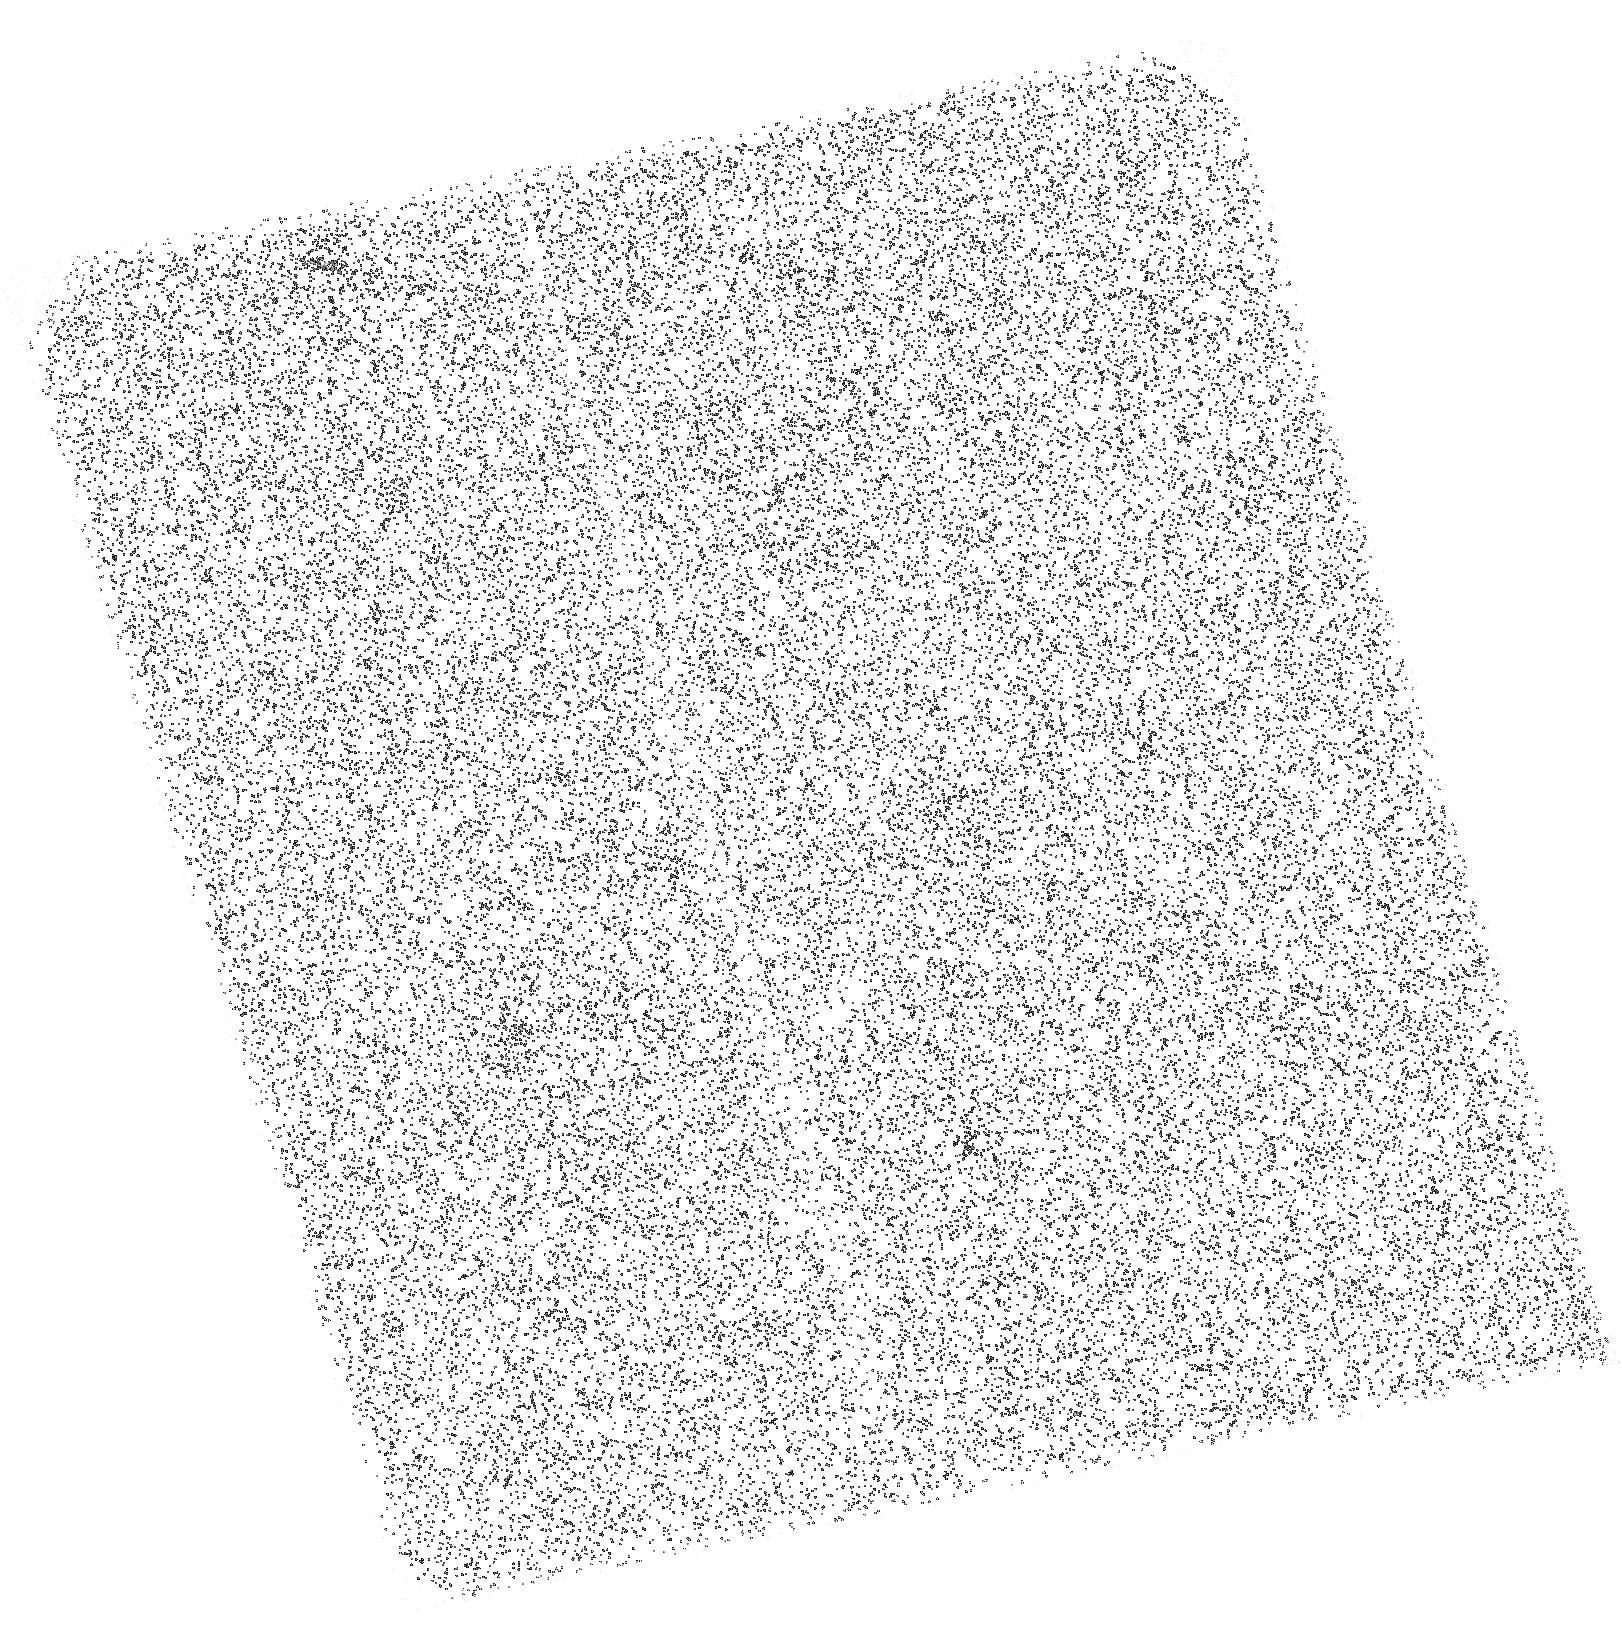
Target: DSSJ0915+3826-A. Instrument: ACS/SBC. Filter: F150LP. Exposure: 45 min. Observation ID: hst_15271_04_acs_sbc_f150lp_jdmy04

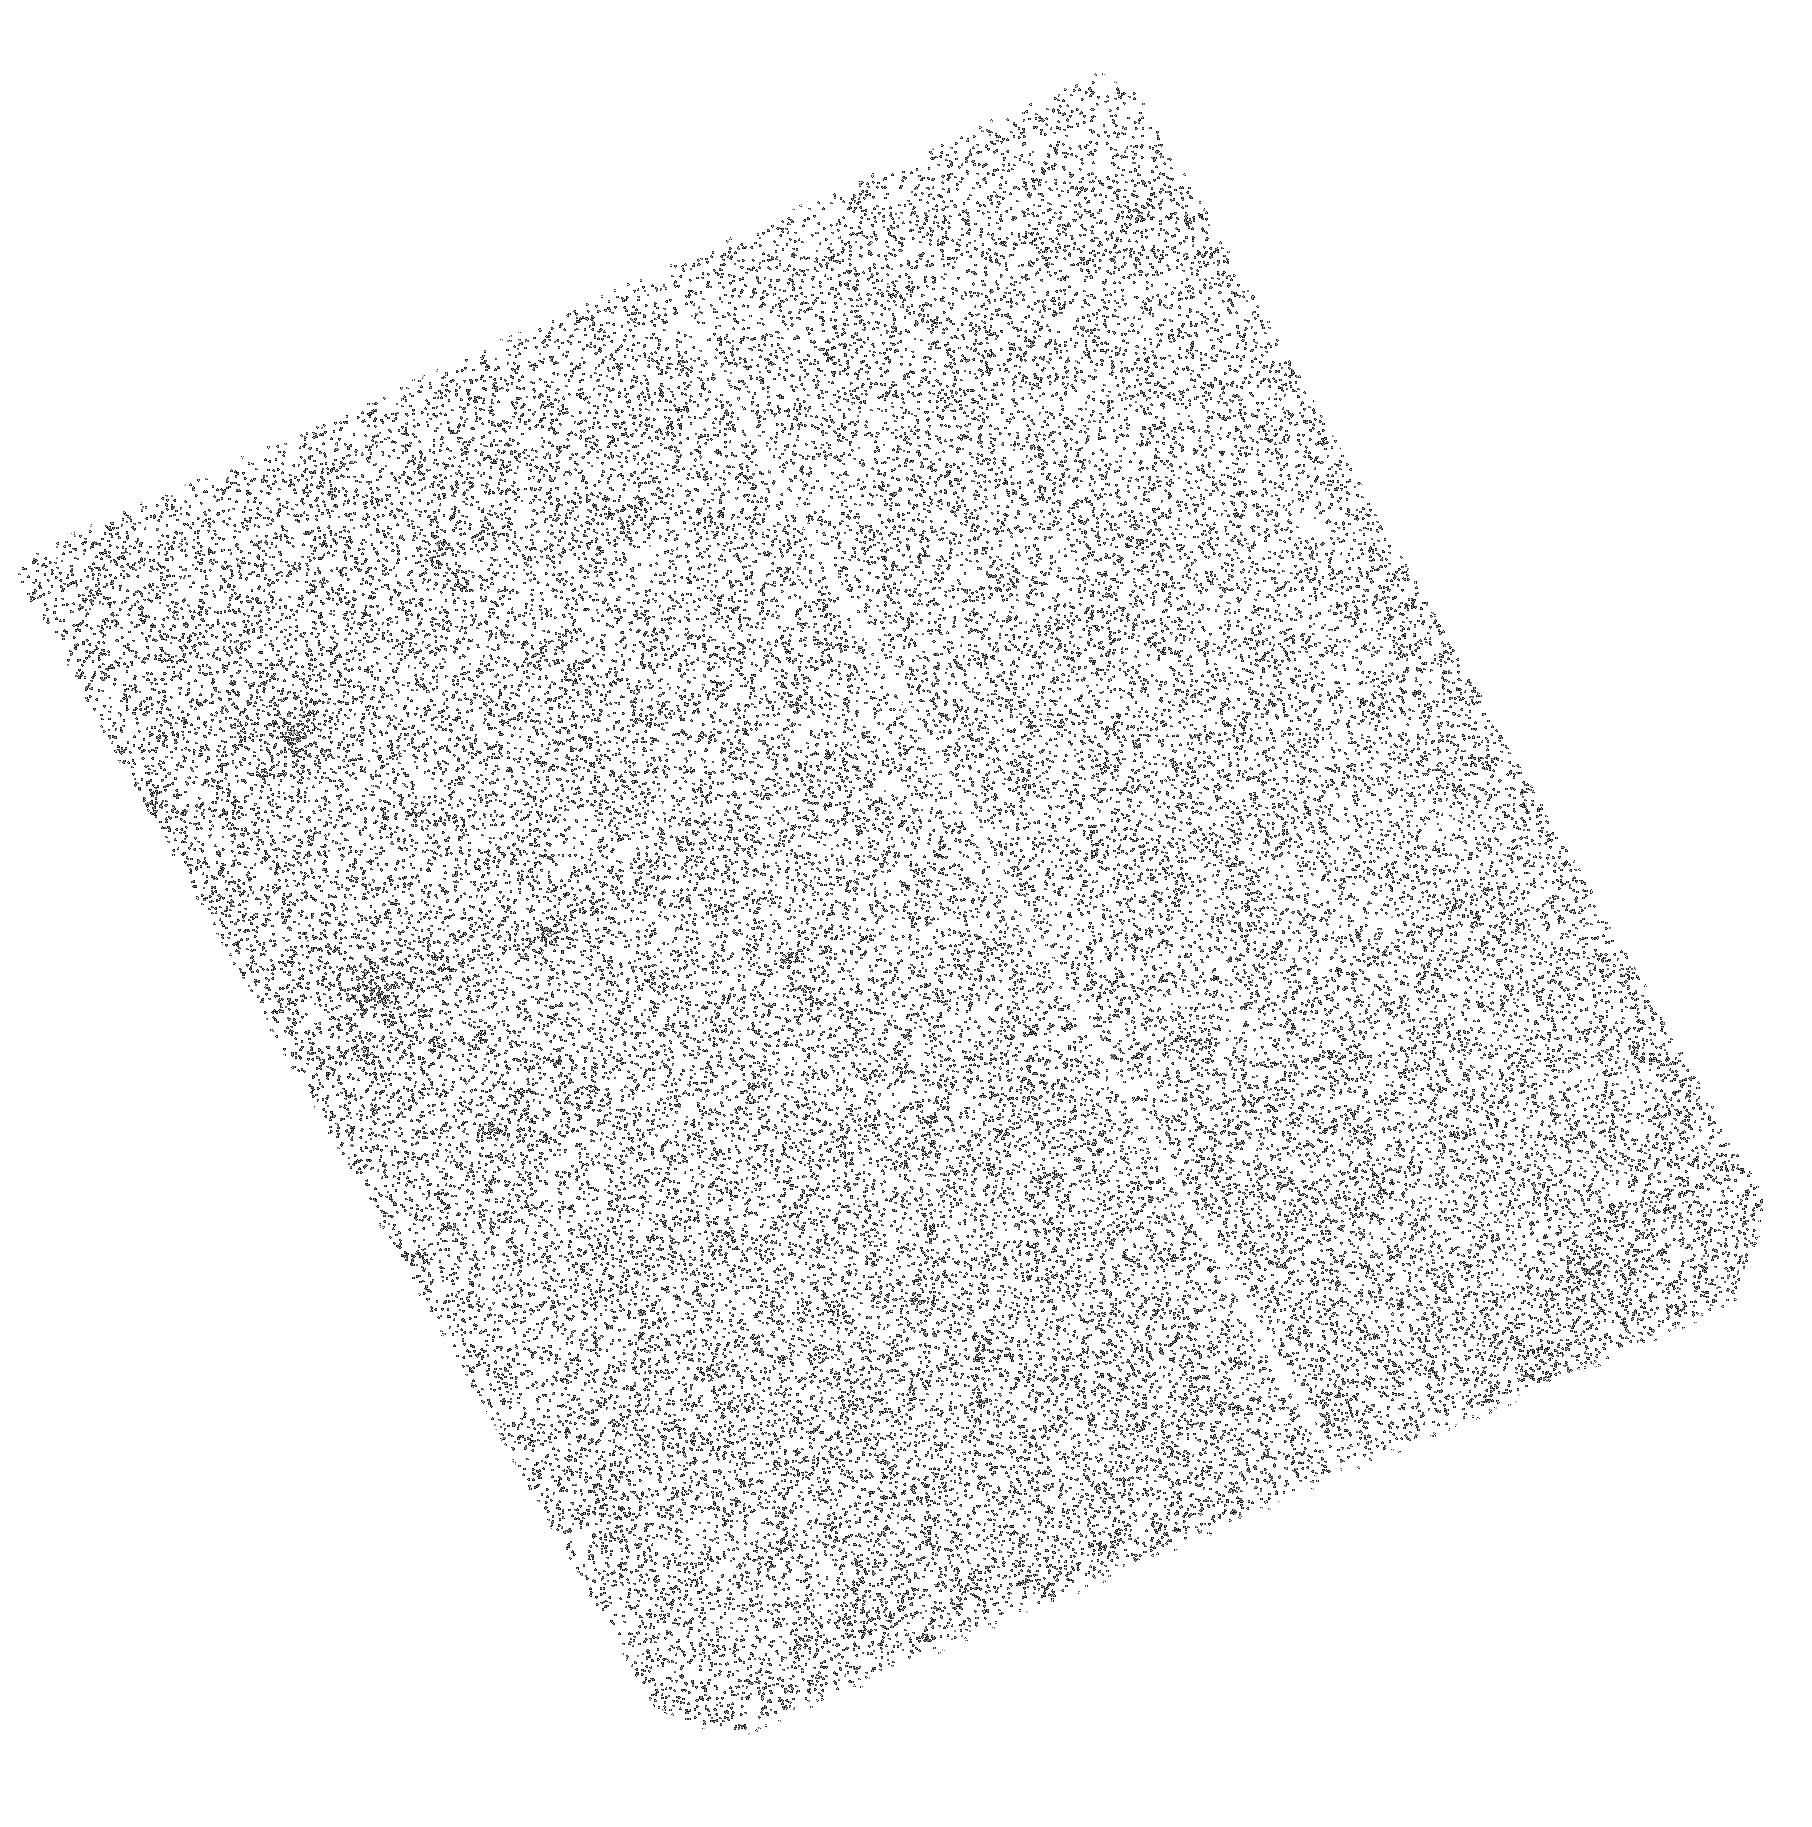
Target: DSSJ0851+3331-B. Instrument: ACS/SBC. Filter: F150LP. Exposure: 1.5 h. Observation ID: hst_15271_02_acs_sbc_f150lp_jdmy02

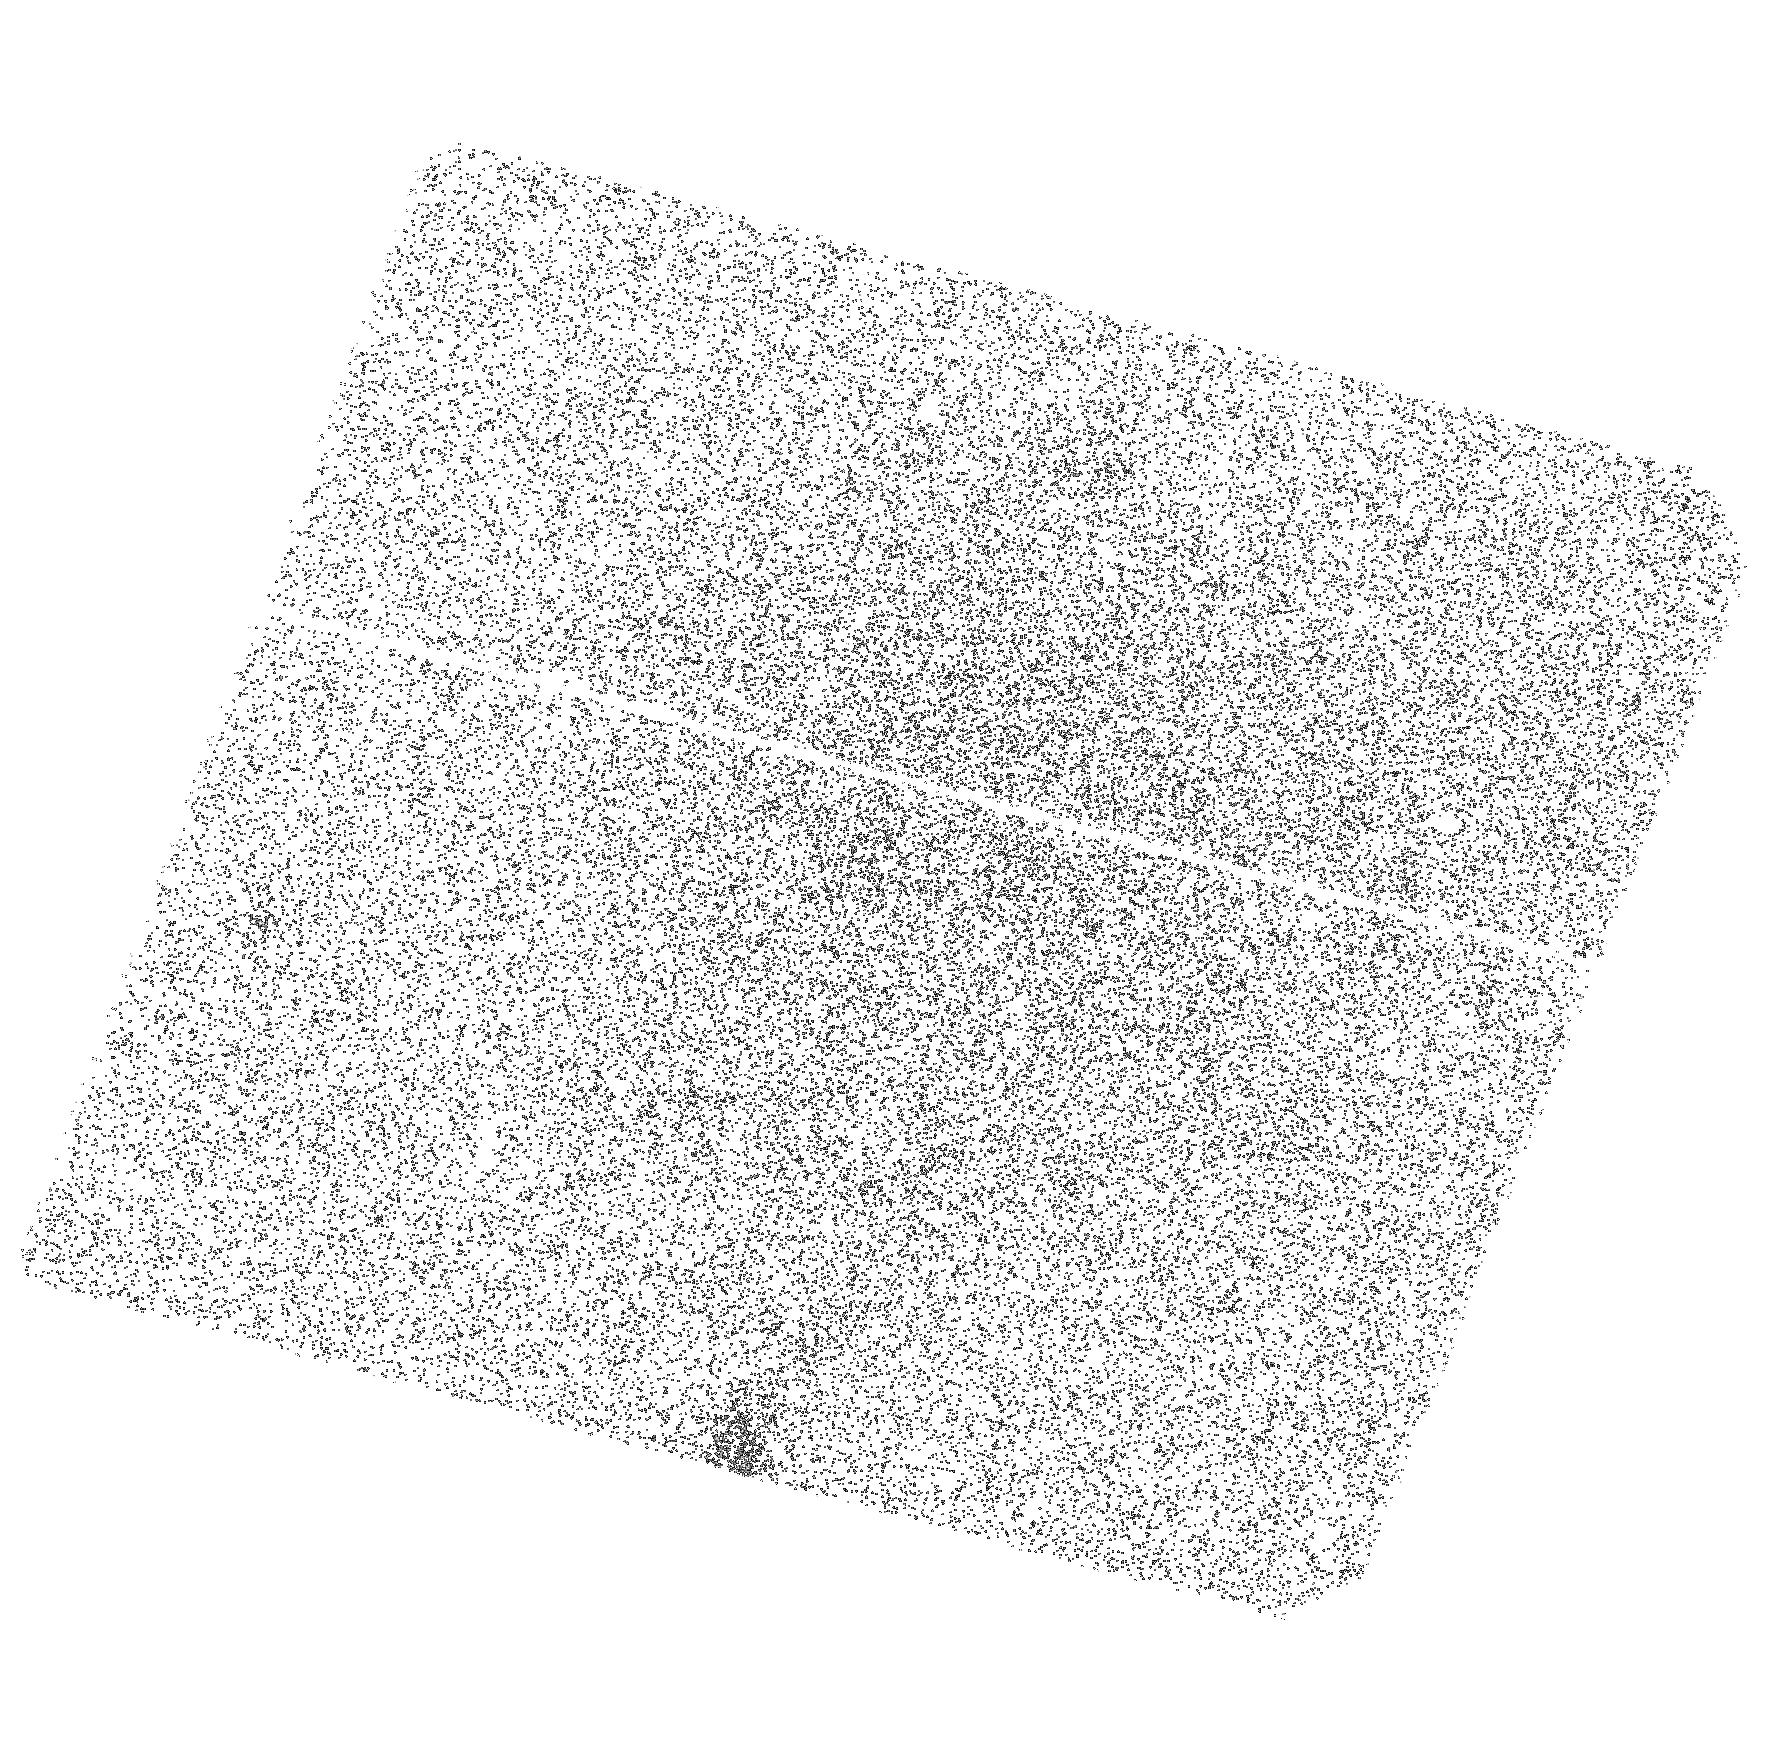
Target: DSSJ1138+2754-AC. Instrument: ACS/SBC. Filter: F150LP. Exposure: 1.2 h. Observation ID: hst_15271_07_acs_sbc_f150lp_jdmy07

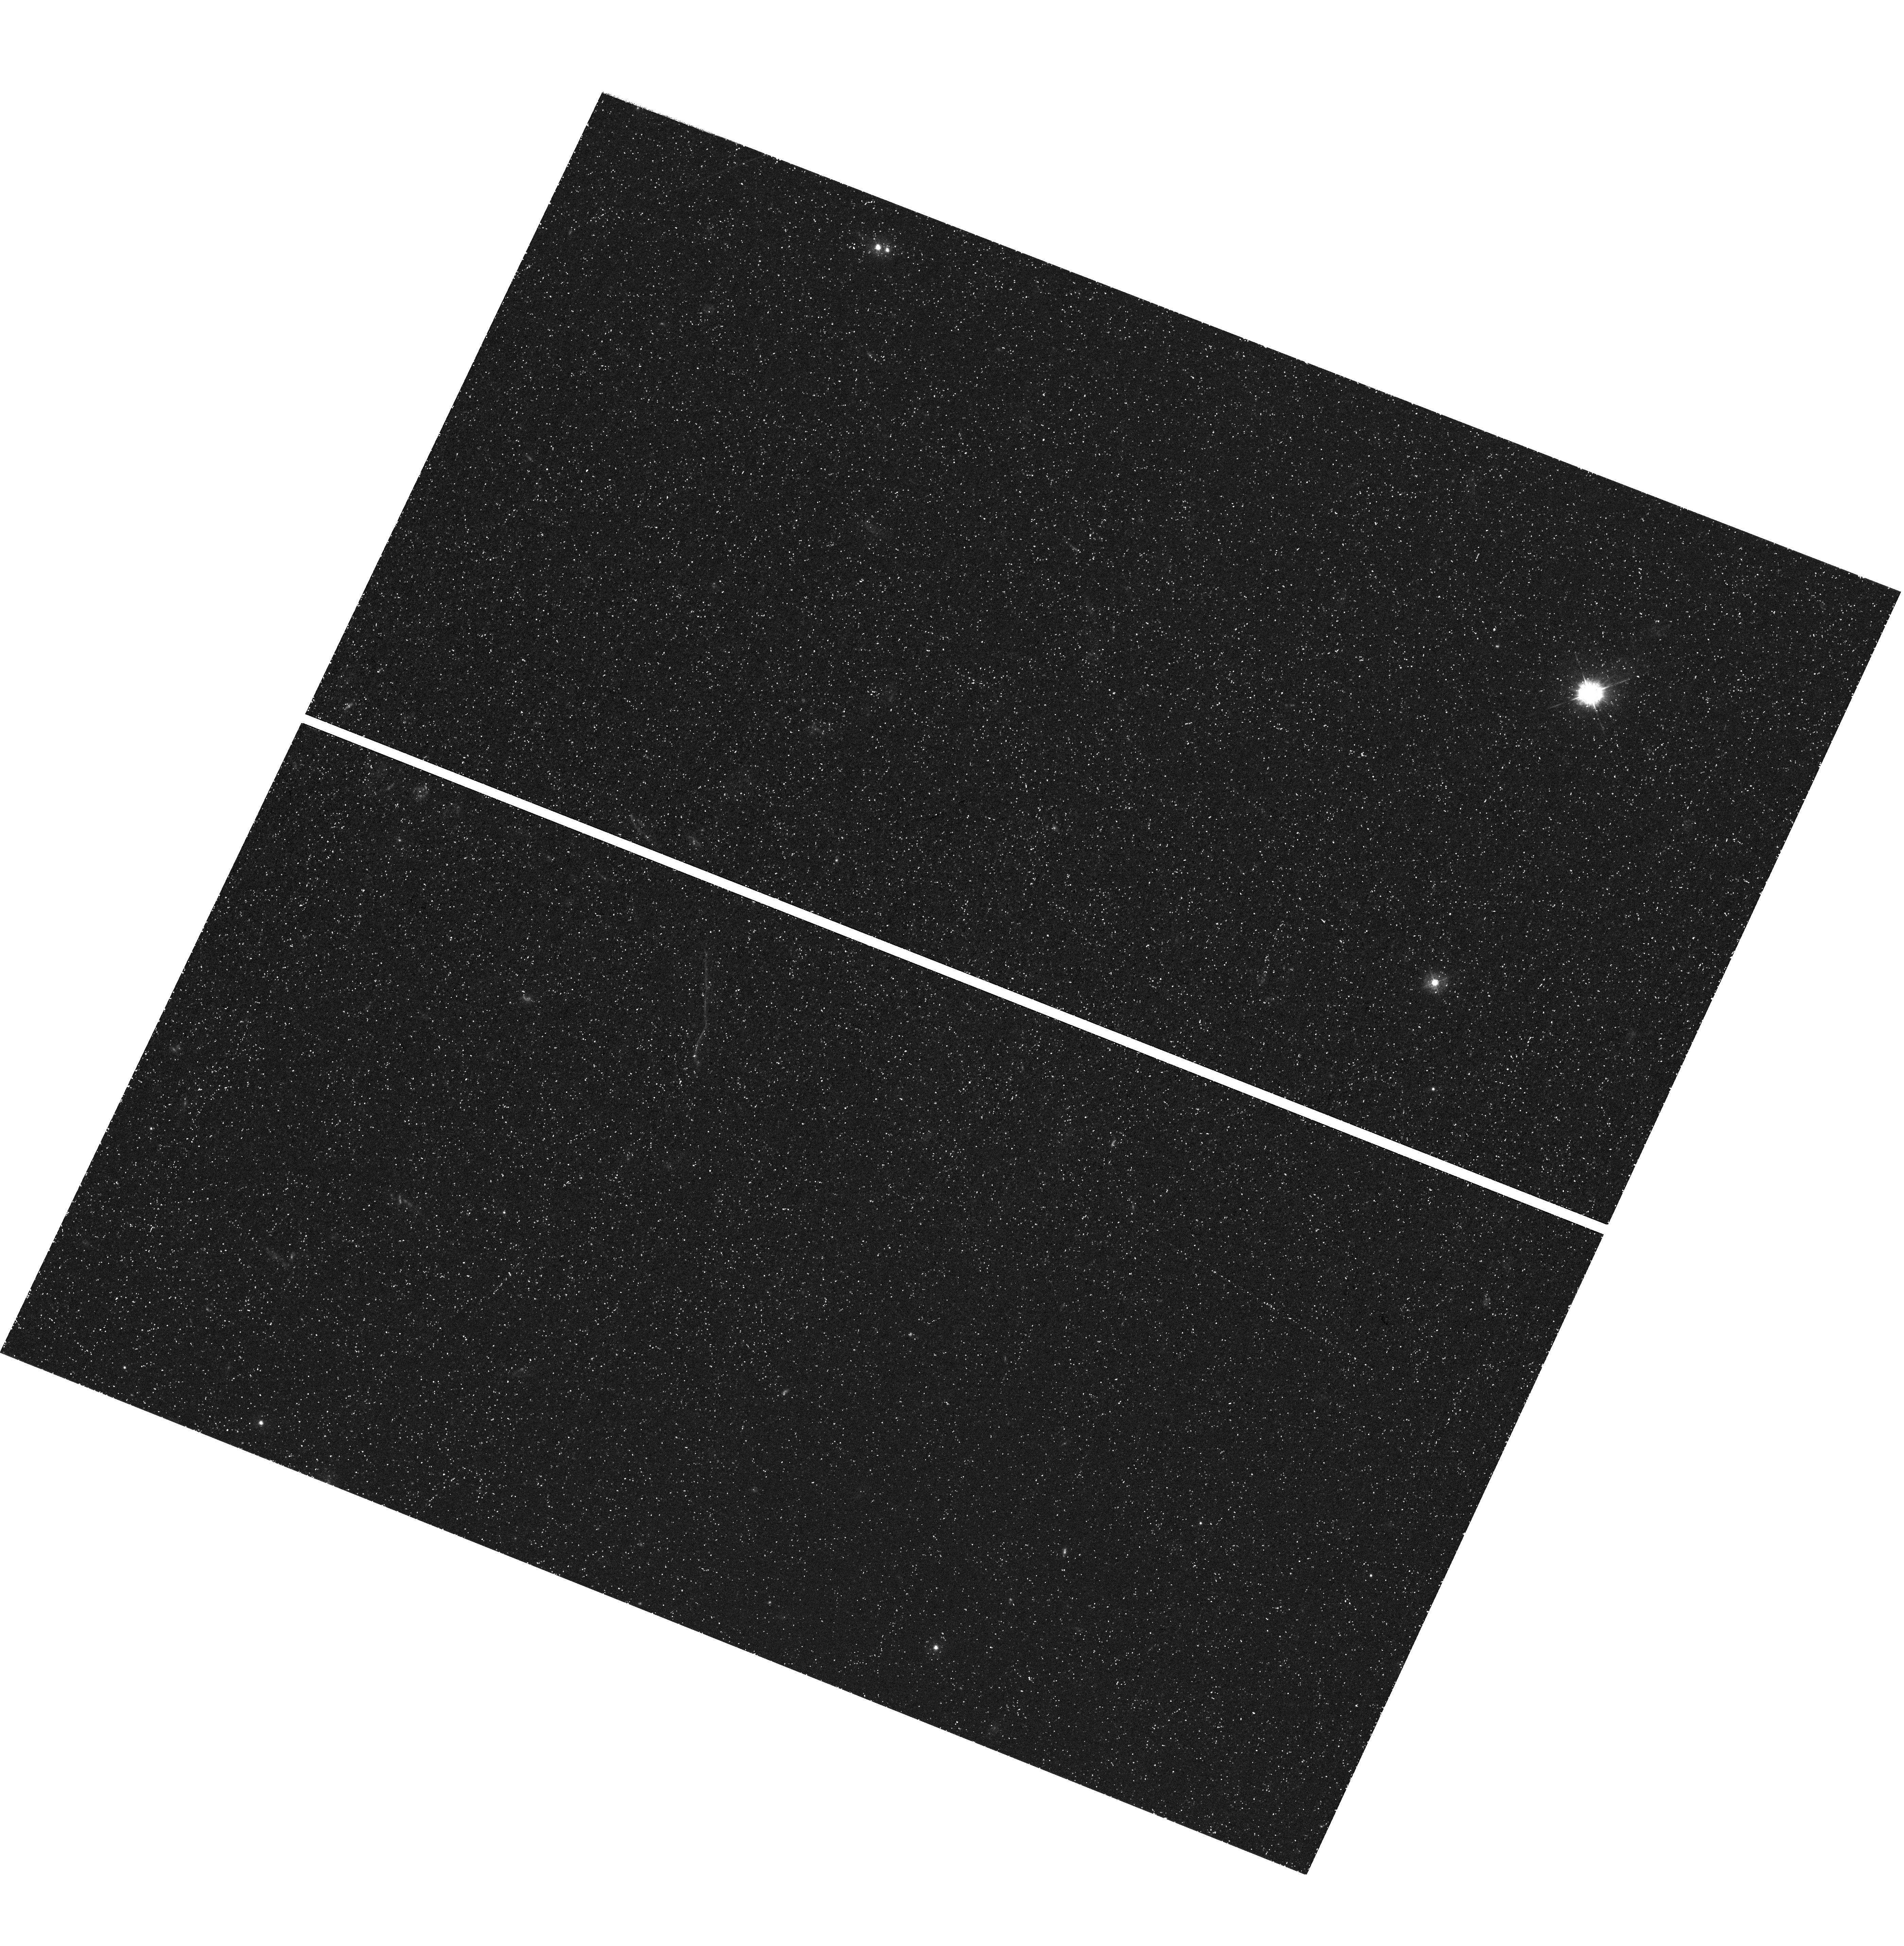
Target: M1206-4340. Instrument: WFC3/UVIS. Filter: F336W. Exposure: 1.6 h. Observation ID: hst_15271_19_wfc3_uvis_f336w_idmy19

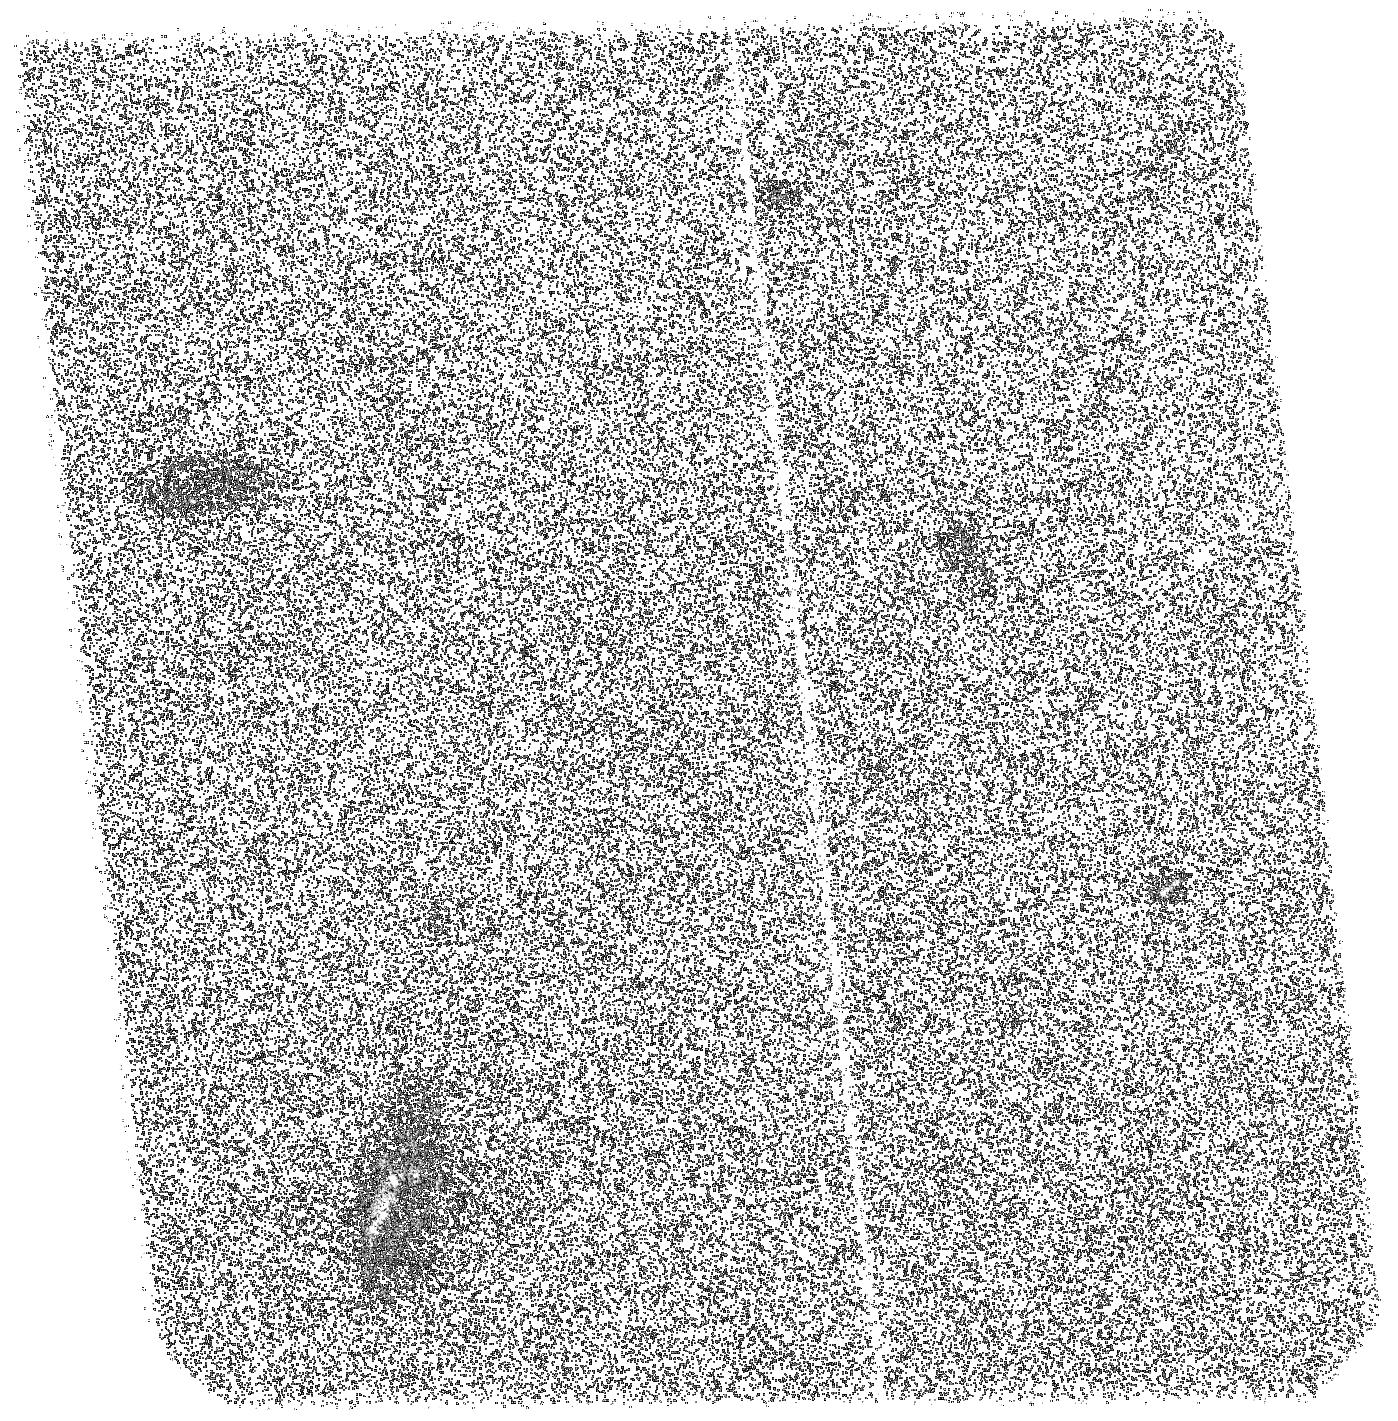
Target: DSSJ1439+1208-A. Instrument: ACS/SBC. Filter: F150LP. Exposure: 2.2 h. Observation ID: hst_15271_20_acs_sbc_f150lp_jdmy20

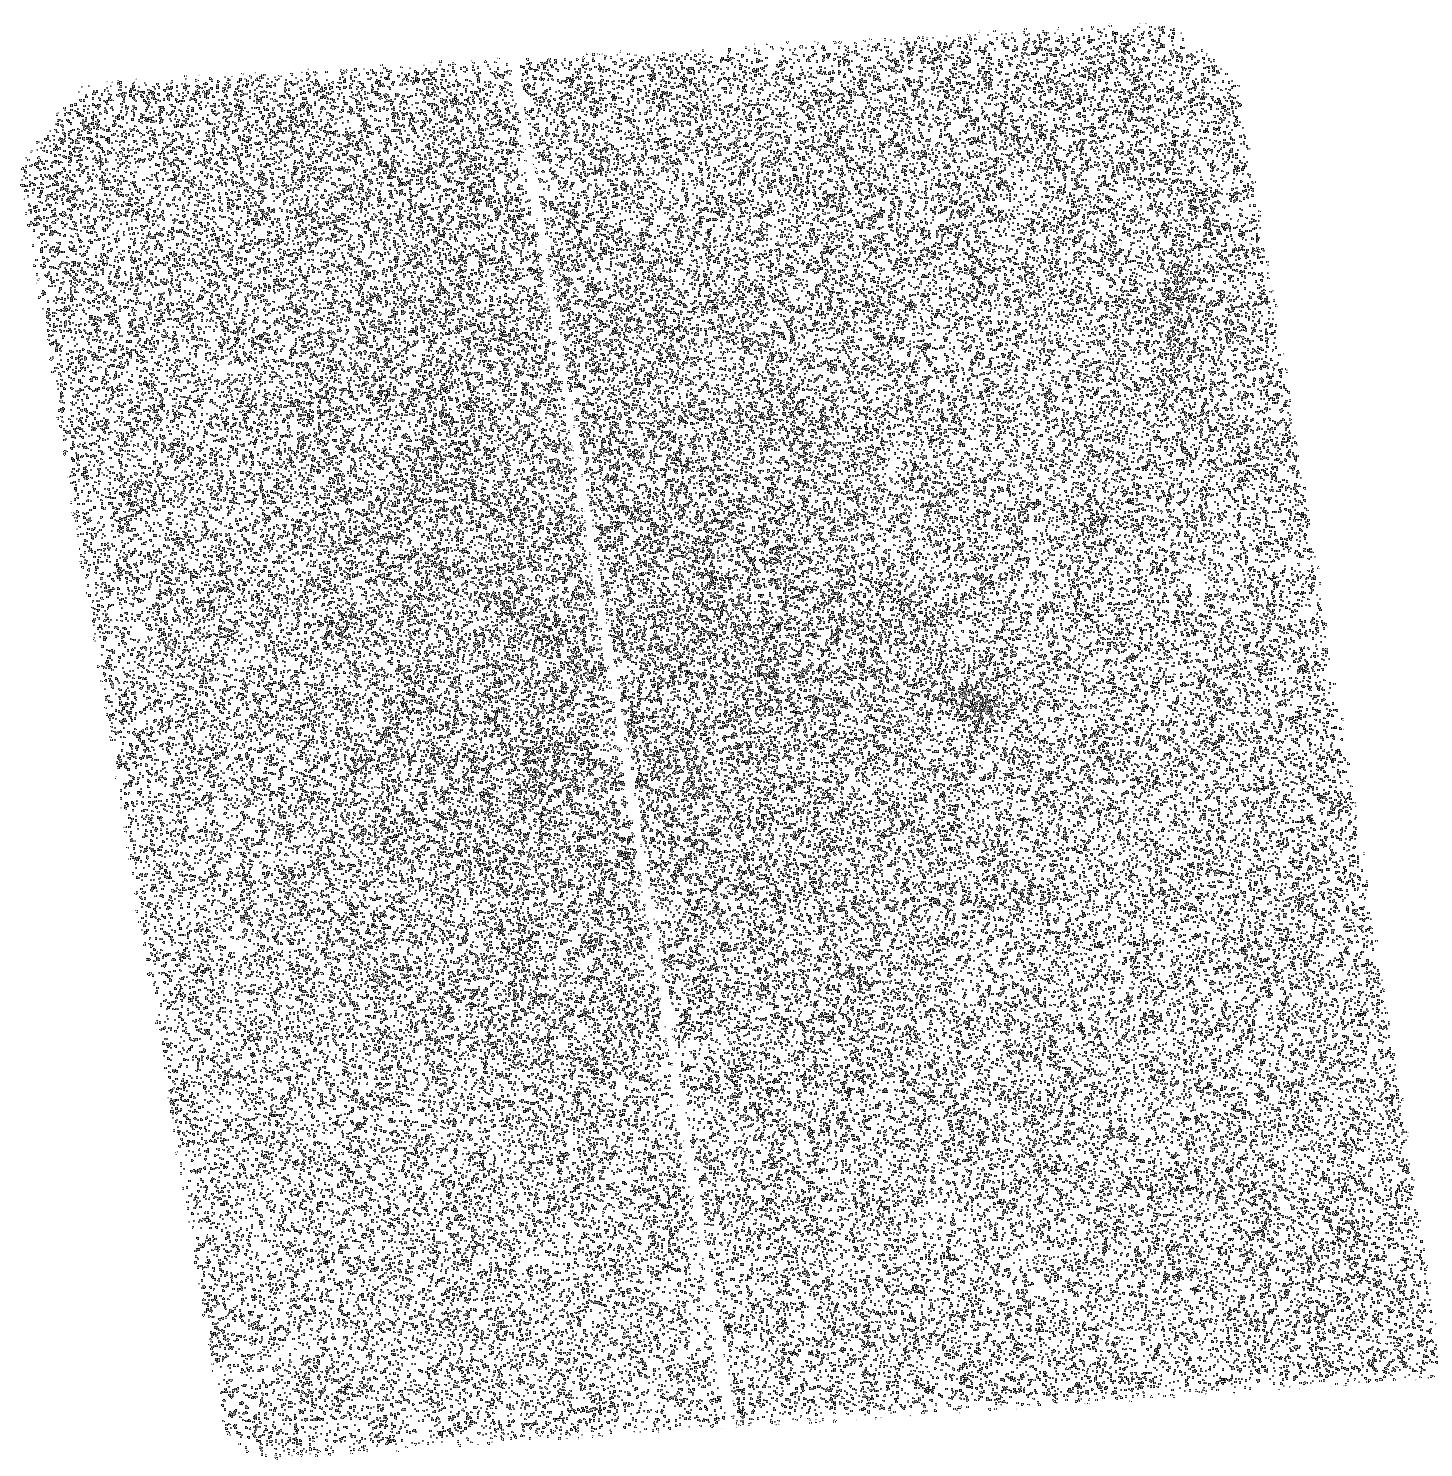
Target: M0329-2556. Instrument: ACS/SBC. Filter: F150LP. Exposure: 1.5 h. Observation ID: hst_15271_60_acs_sbc_f150lp_jdmy60

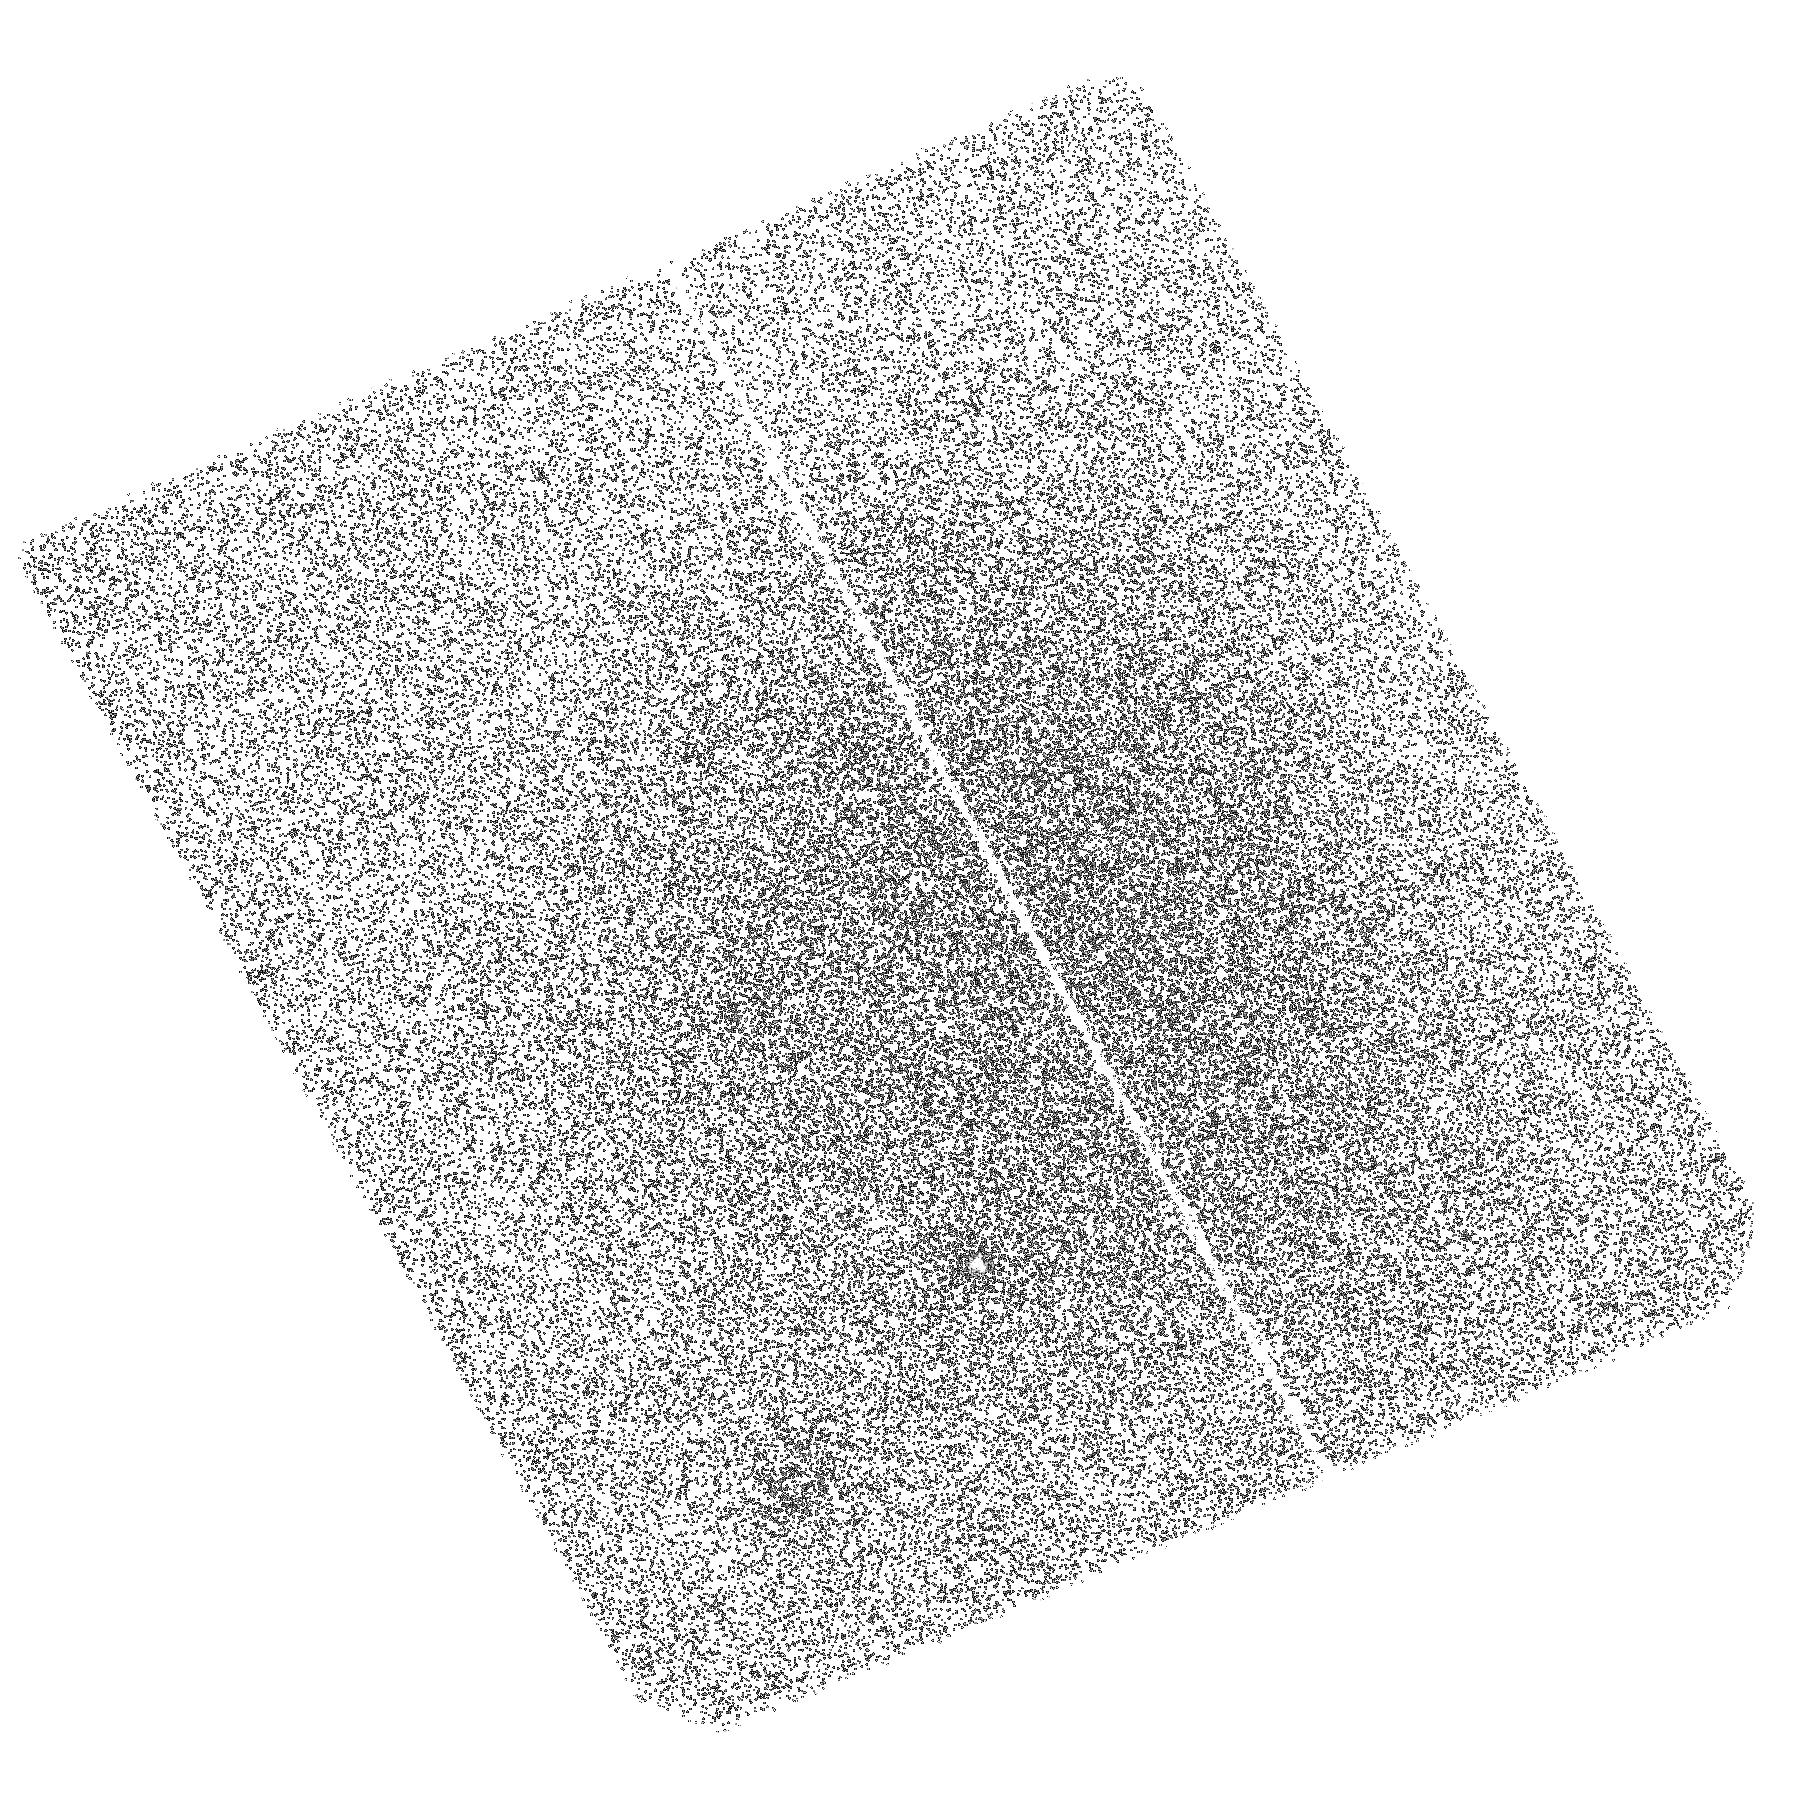
Target: M1115-2511. Instrument: ACS/SBC. Filter: F150LP. Exposure: 1.5 h. Observation ID: hst_15271_13_acs_sbc_f150lp_jdmy13

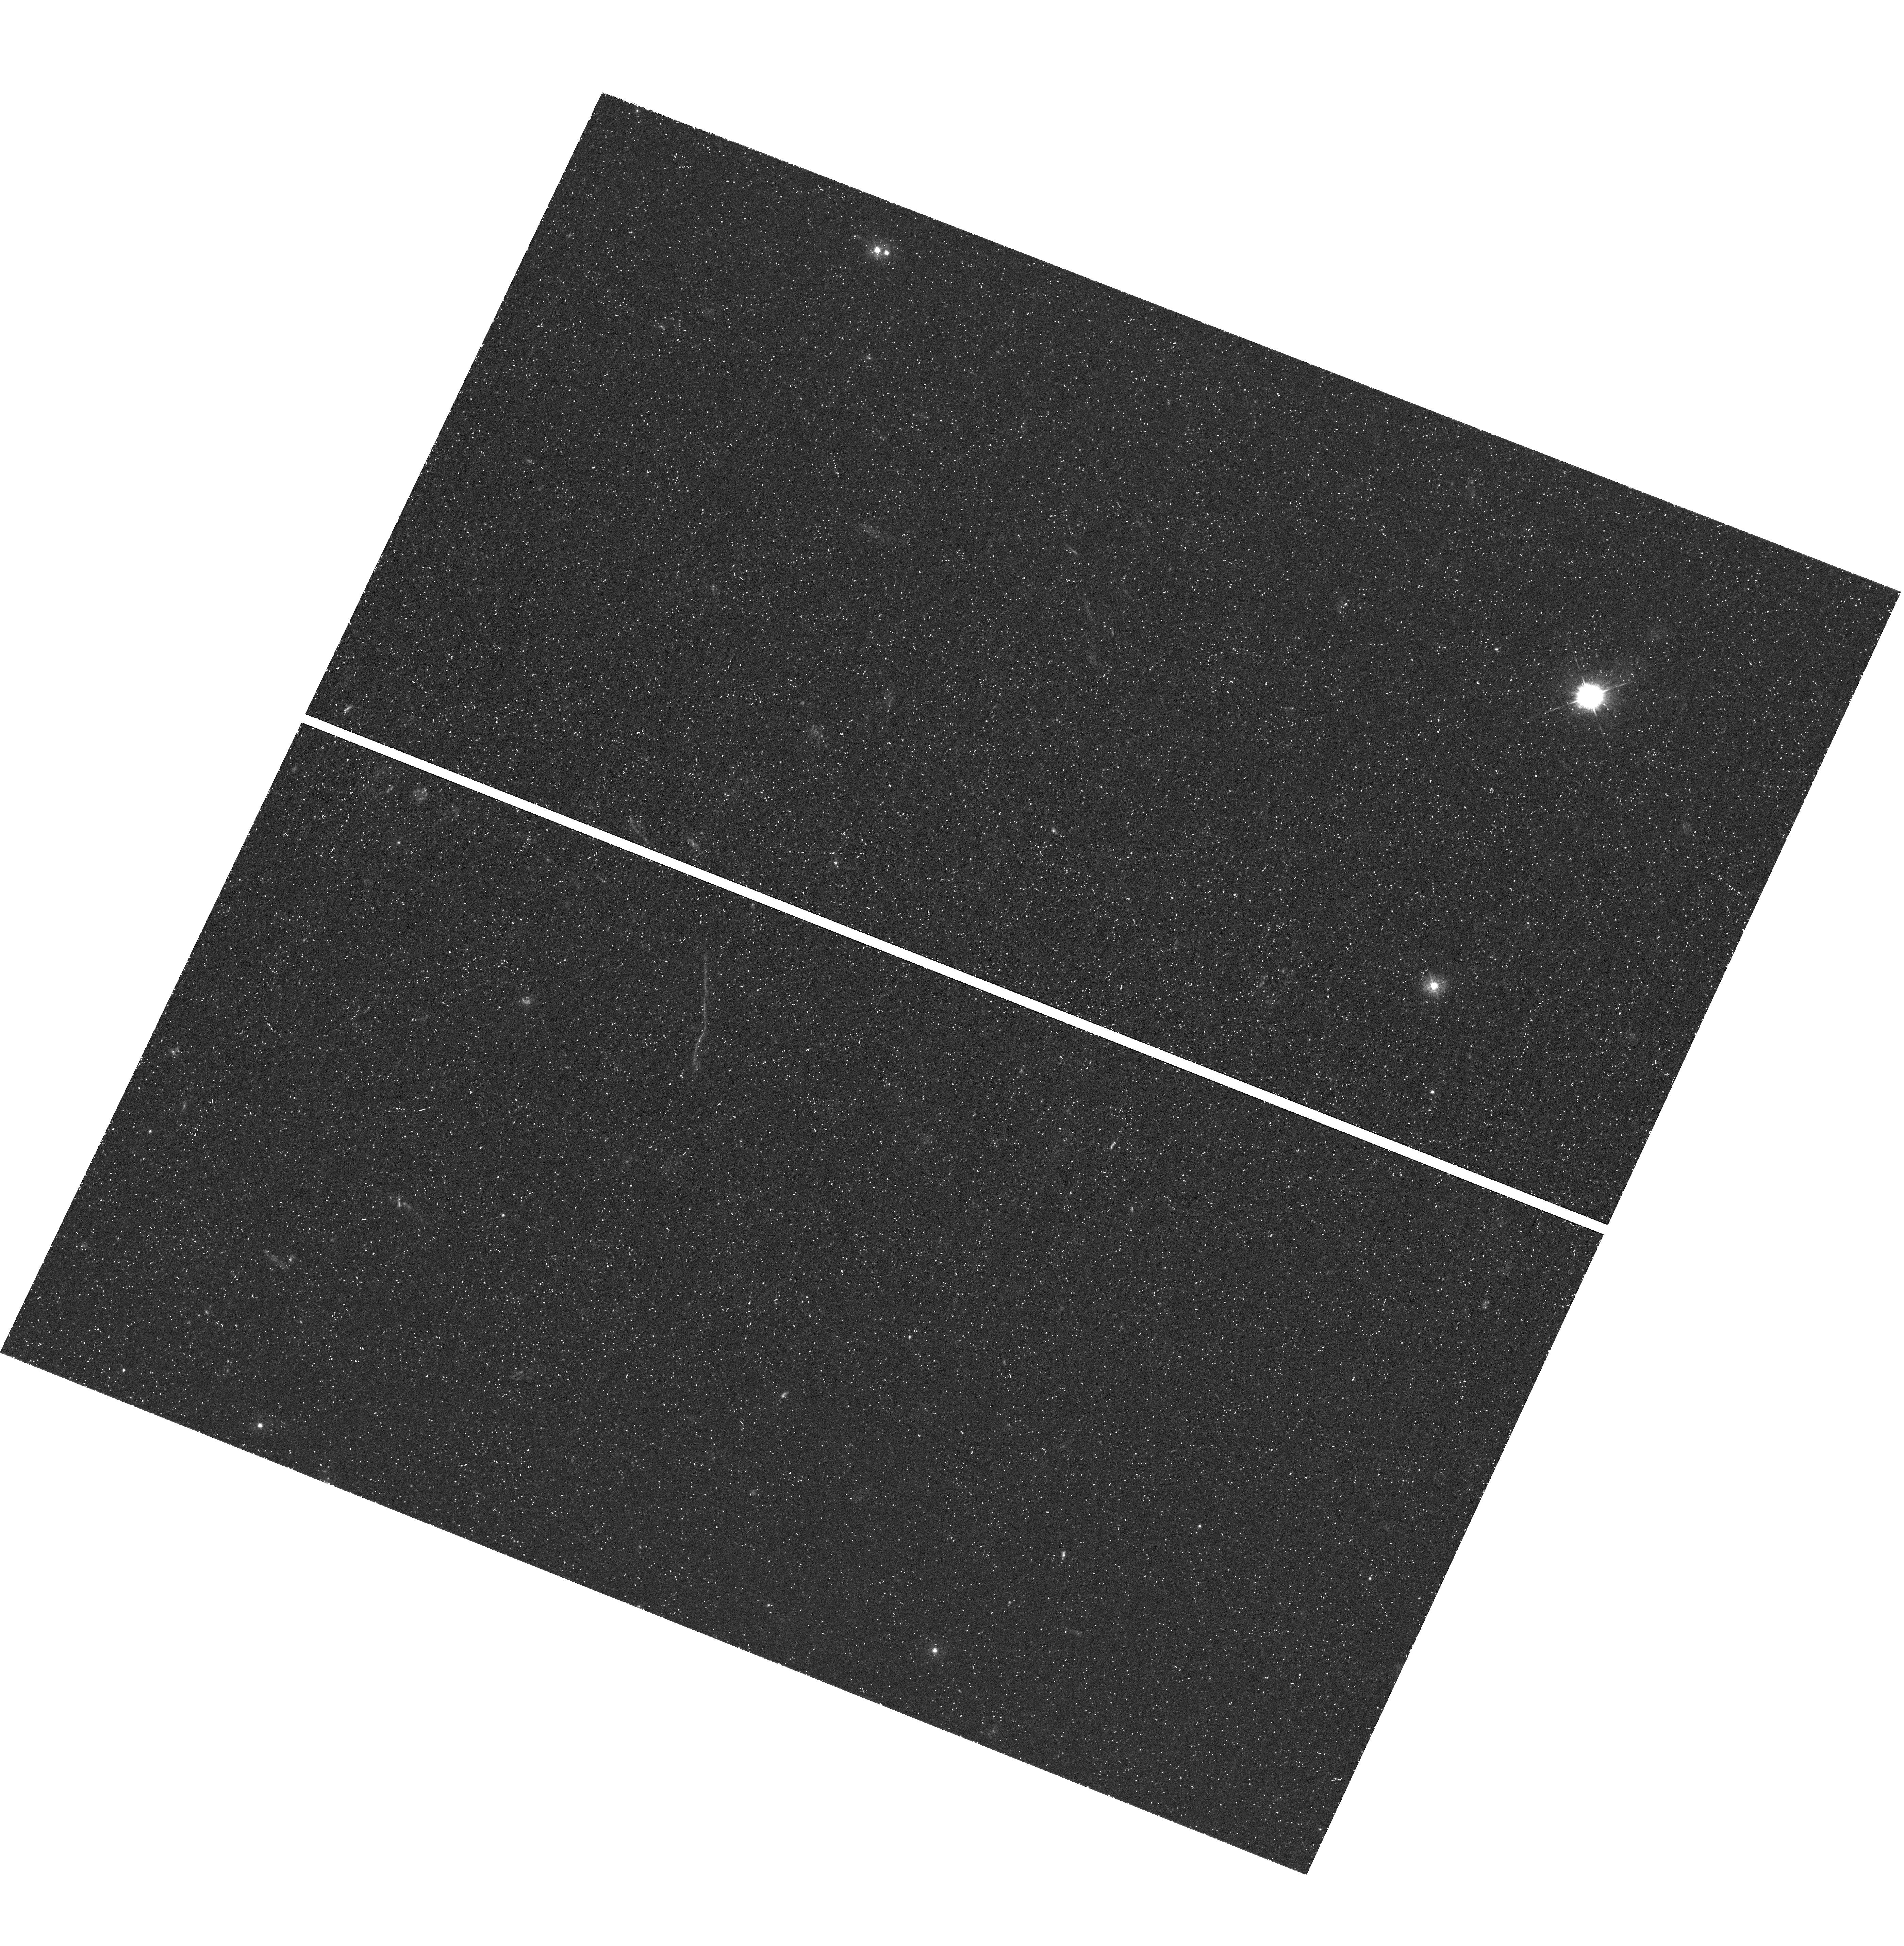
Target: M1206-4340. Instrument: WFC3/UVIS. Filter: F336W. Exposure: 1.6 h. Observation ID: hst_15271_18_wfc3_uvis_f336w_idmy18

Can Low-Luminosity Galaxies Reionize the Universe? (PI: Ferguson, Henry C.)

The prevailing wisdom is that low-luminosity galaxies are responsible for cosmic reionization. If this is true, then low-luminosity galaxies at high redshift have to be different from most of the low-luminosity galaxies studied to date at low redshift, which absorb too much of their ionizing radiation. While it is possible that high-z dwarf galaxies have the same metallicity at fixed mass and star-formation rate as low-redshift galaxies, they are different in one key respect. At fixed dark-halo mass, they are probably much denser (having collapsed earlier). This could lead to higher star-formation surface densities more capable of creating cavities in the ISM. But the denser halos of surrounding gas could be harder to clear. There is a critical need for further observations to validate and test physical models for the trends of escaping ionizing continuum with redshift, luminosity, and surface density. JWST will not be able to measure ionizing radiation during the epoch of reionization because the IGM absorbs most of the photons. To prepare for JWST, we need to use the ultraviolet capabilities of HST to measure diverse samples of galaxies at z<3, where we can see the photons and quantify the trends with other galaxy properties. As a complement to other studies, we propose to constrain the Lyman-continuum emission from 8 relatively low-luminosity strongly-lensed galaxies at 1<z<3. Coupled with ongoing work at z ~ 0, this will allow us to test for redshift evolution in the physical observables that can be used to predict Lyman-continuum radiation.